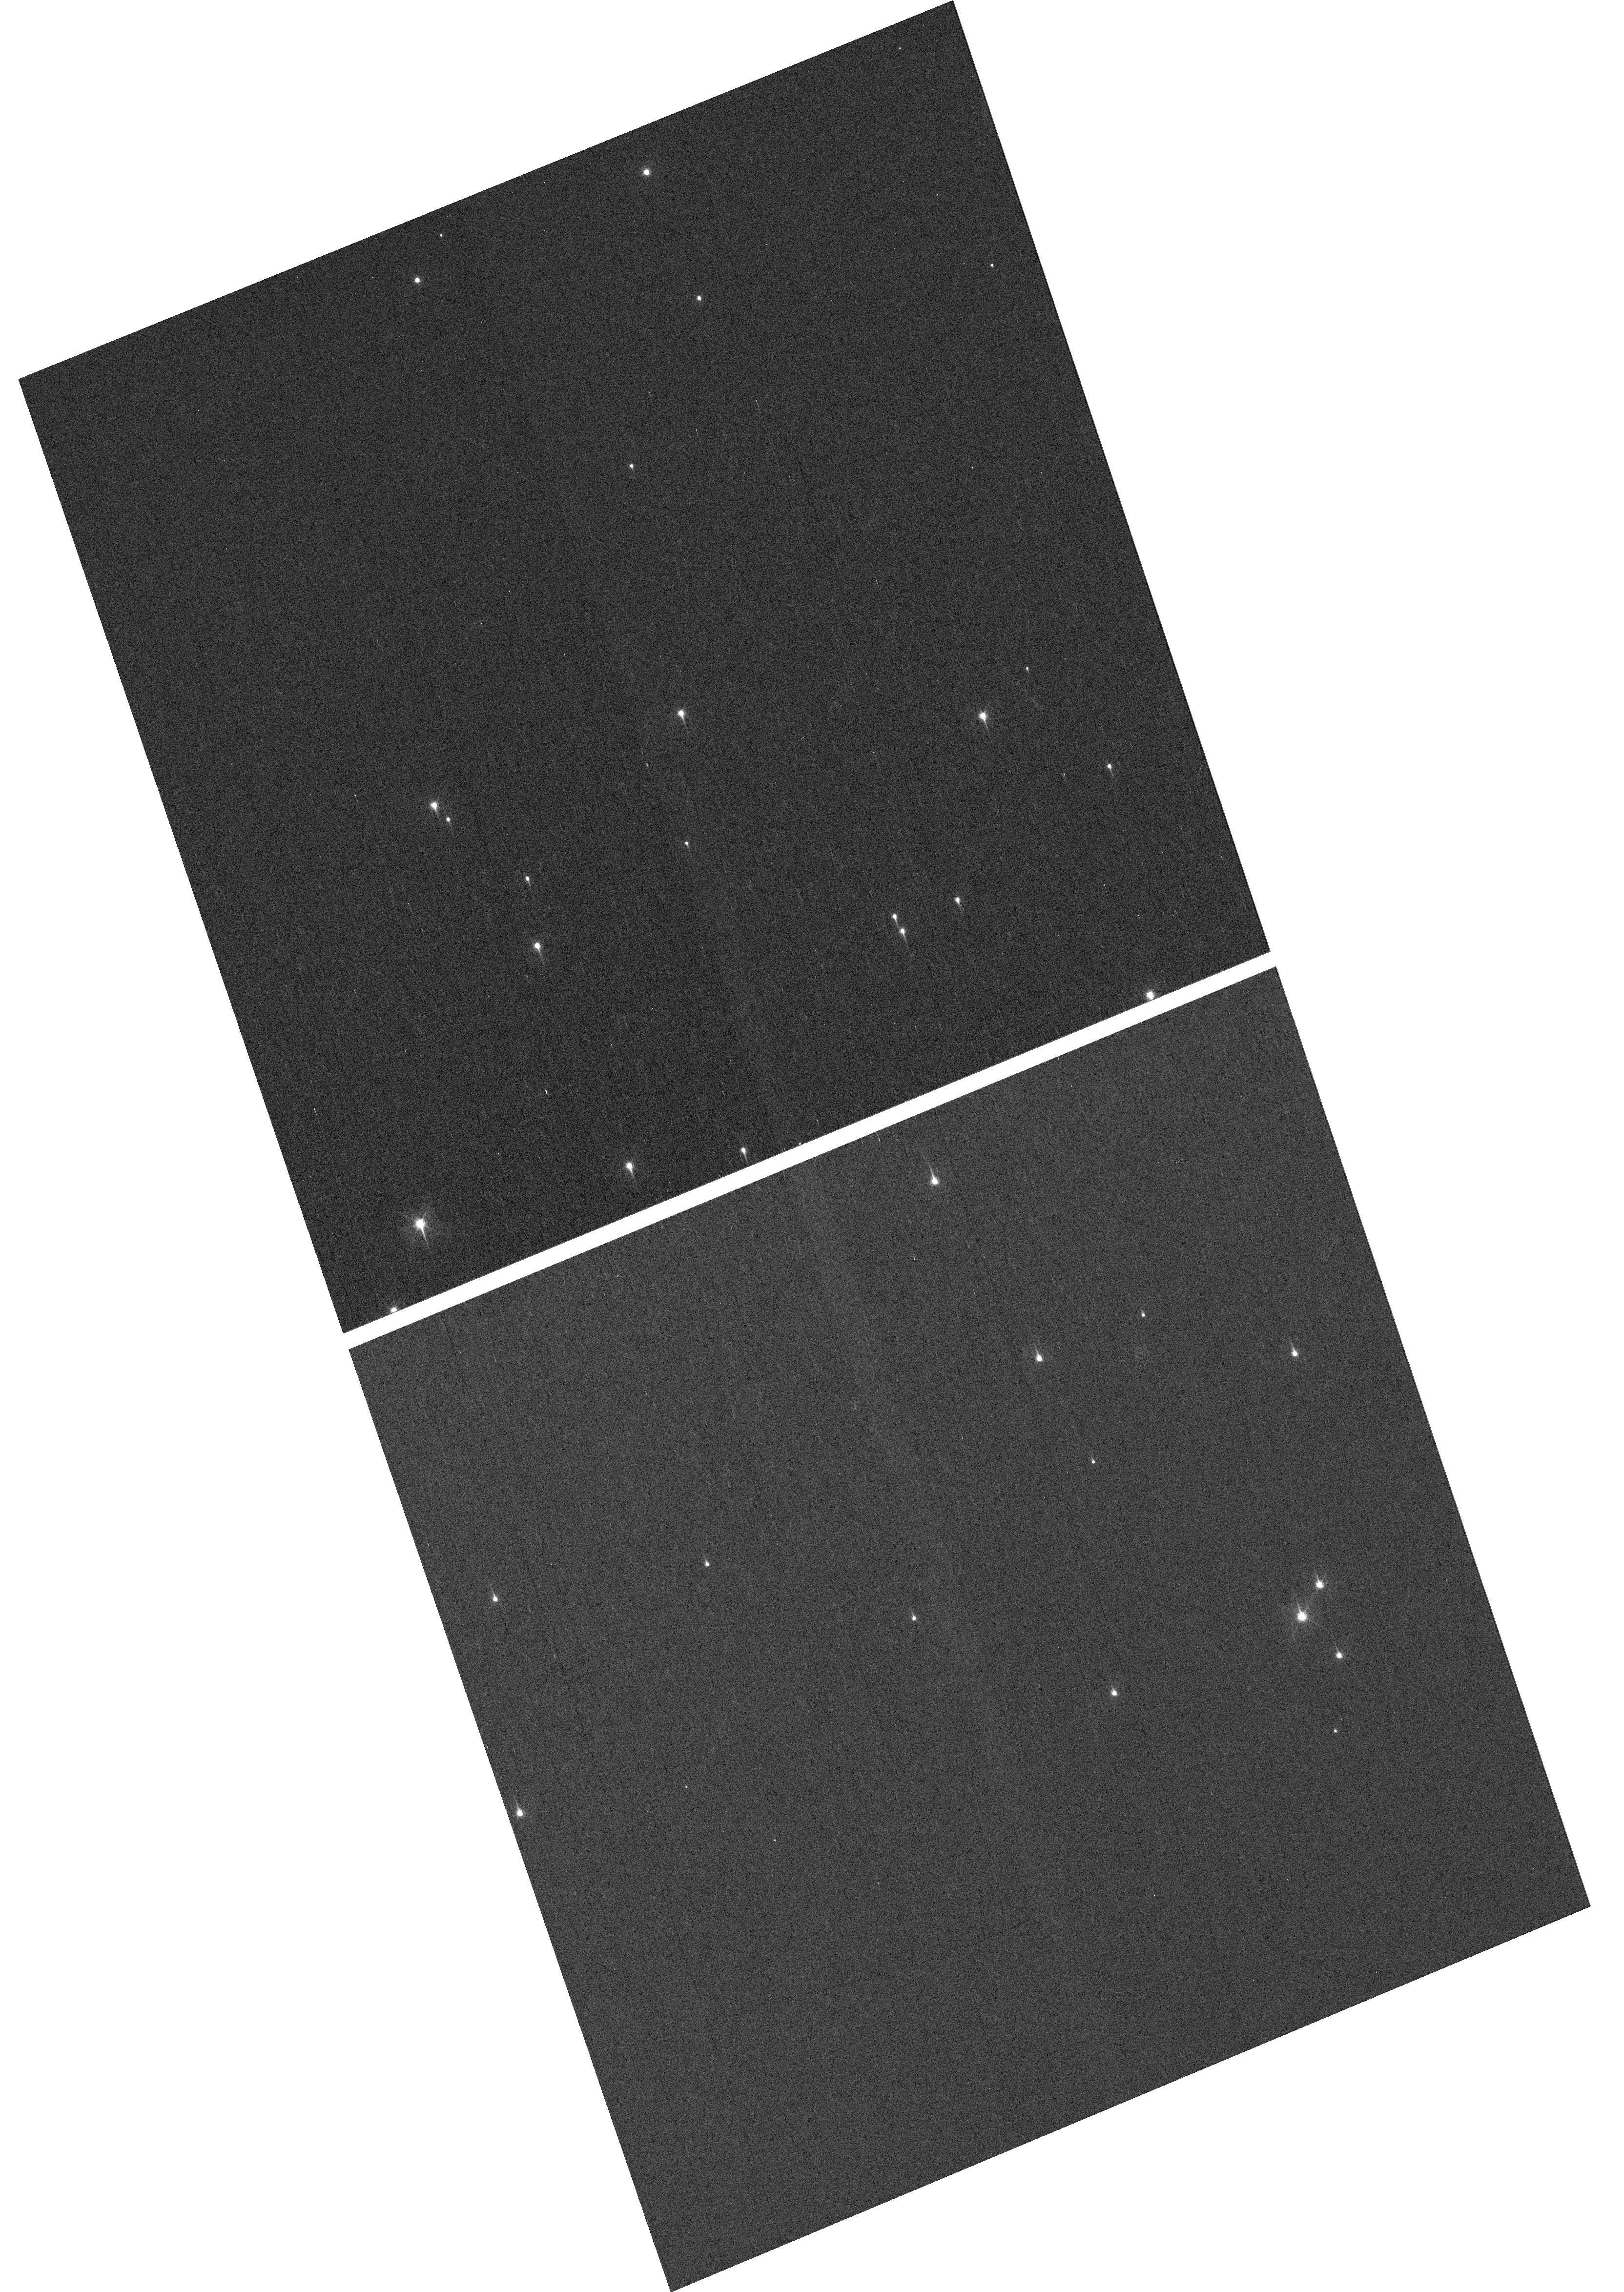
Target: NGC-188-DENSE
Instrument: WFC3/UVIS
Filter: F410M
Exposure: 7 min
Observation ID: hst_17258_03_wfc3_uvis_f410m_if2u03

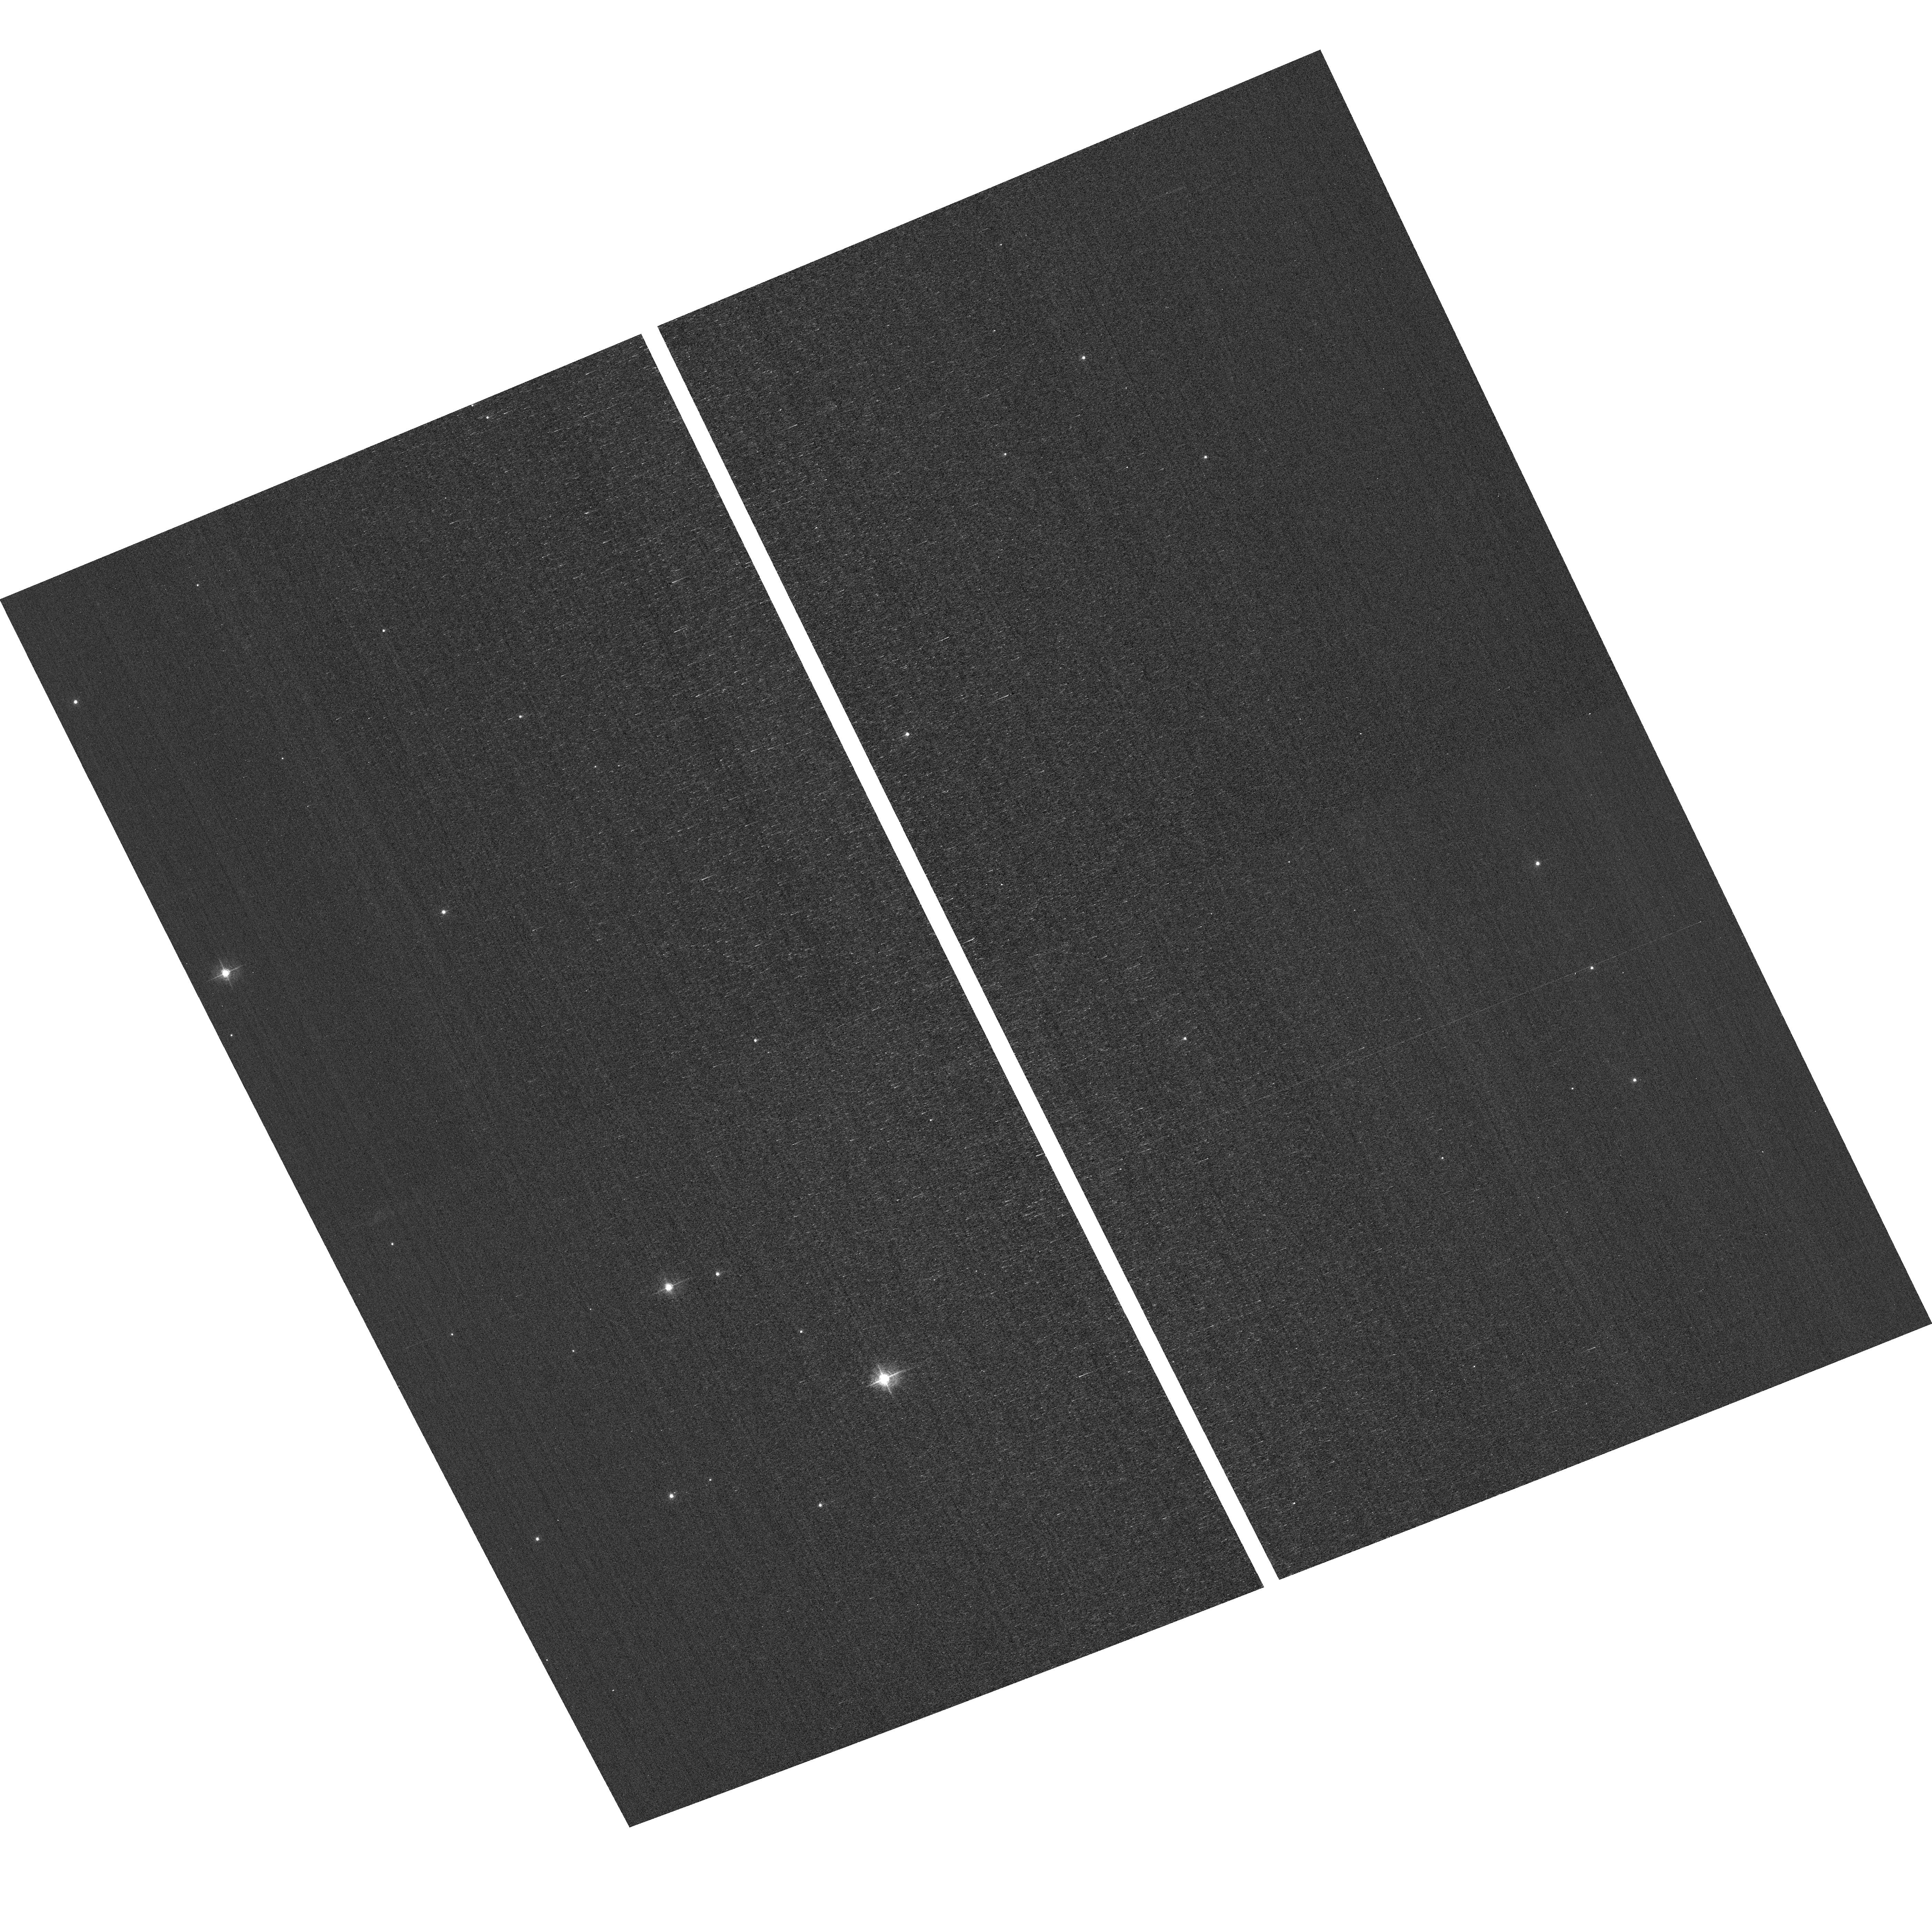
Target: field at RA 11.476°, Dec 85.348°
Instrument: ACS/WFC
Filter: F502N
Exposure: 3 min
Observation ID: hst_17258_01_acs_wfc_f502n_jf2u01

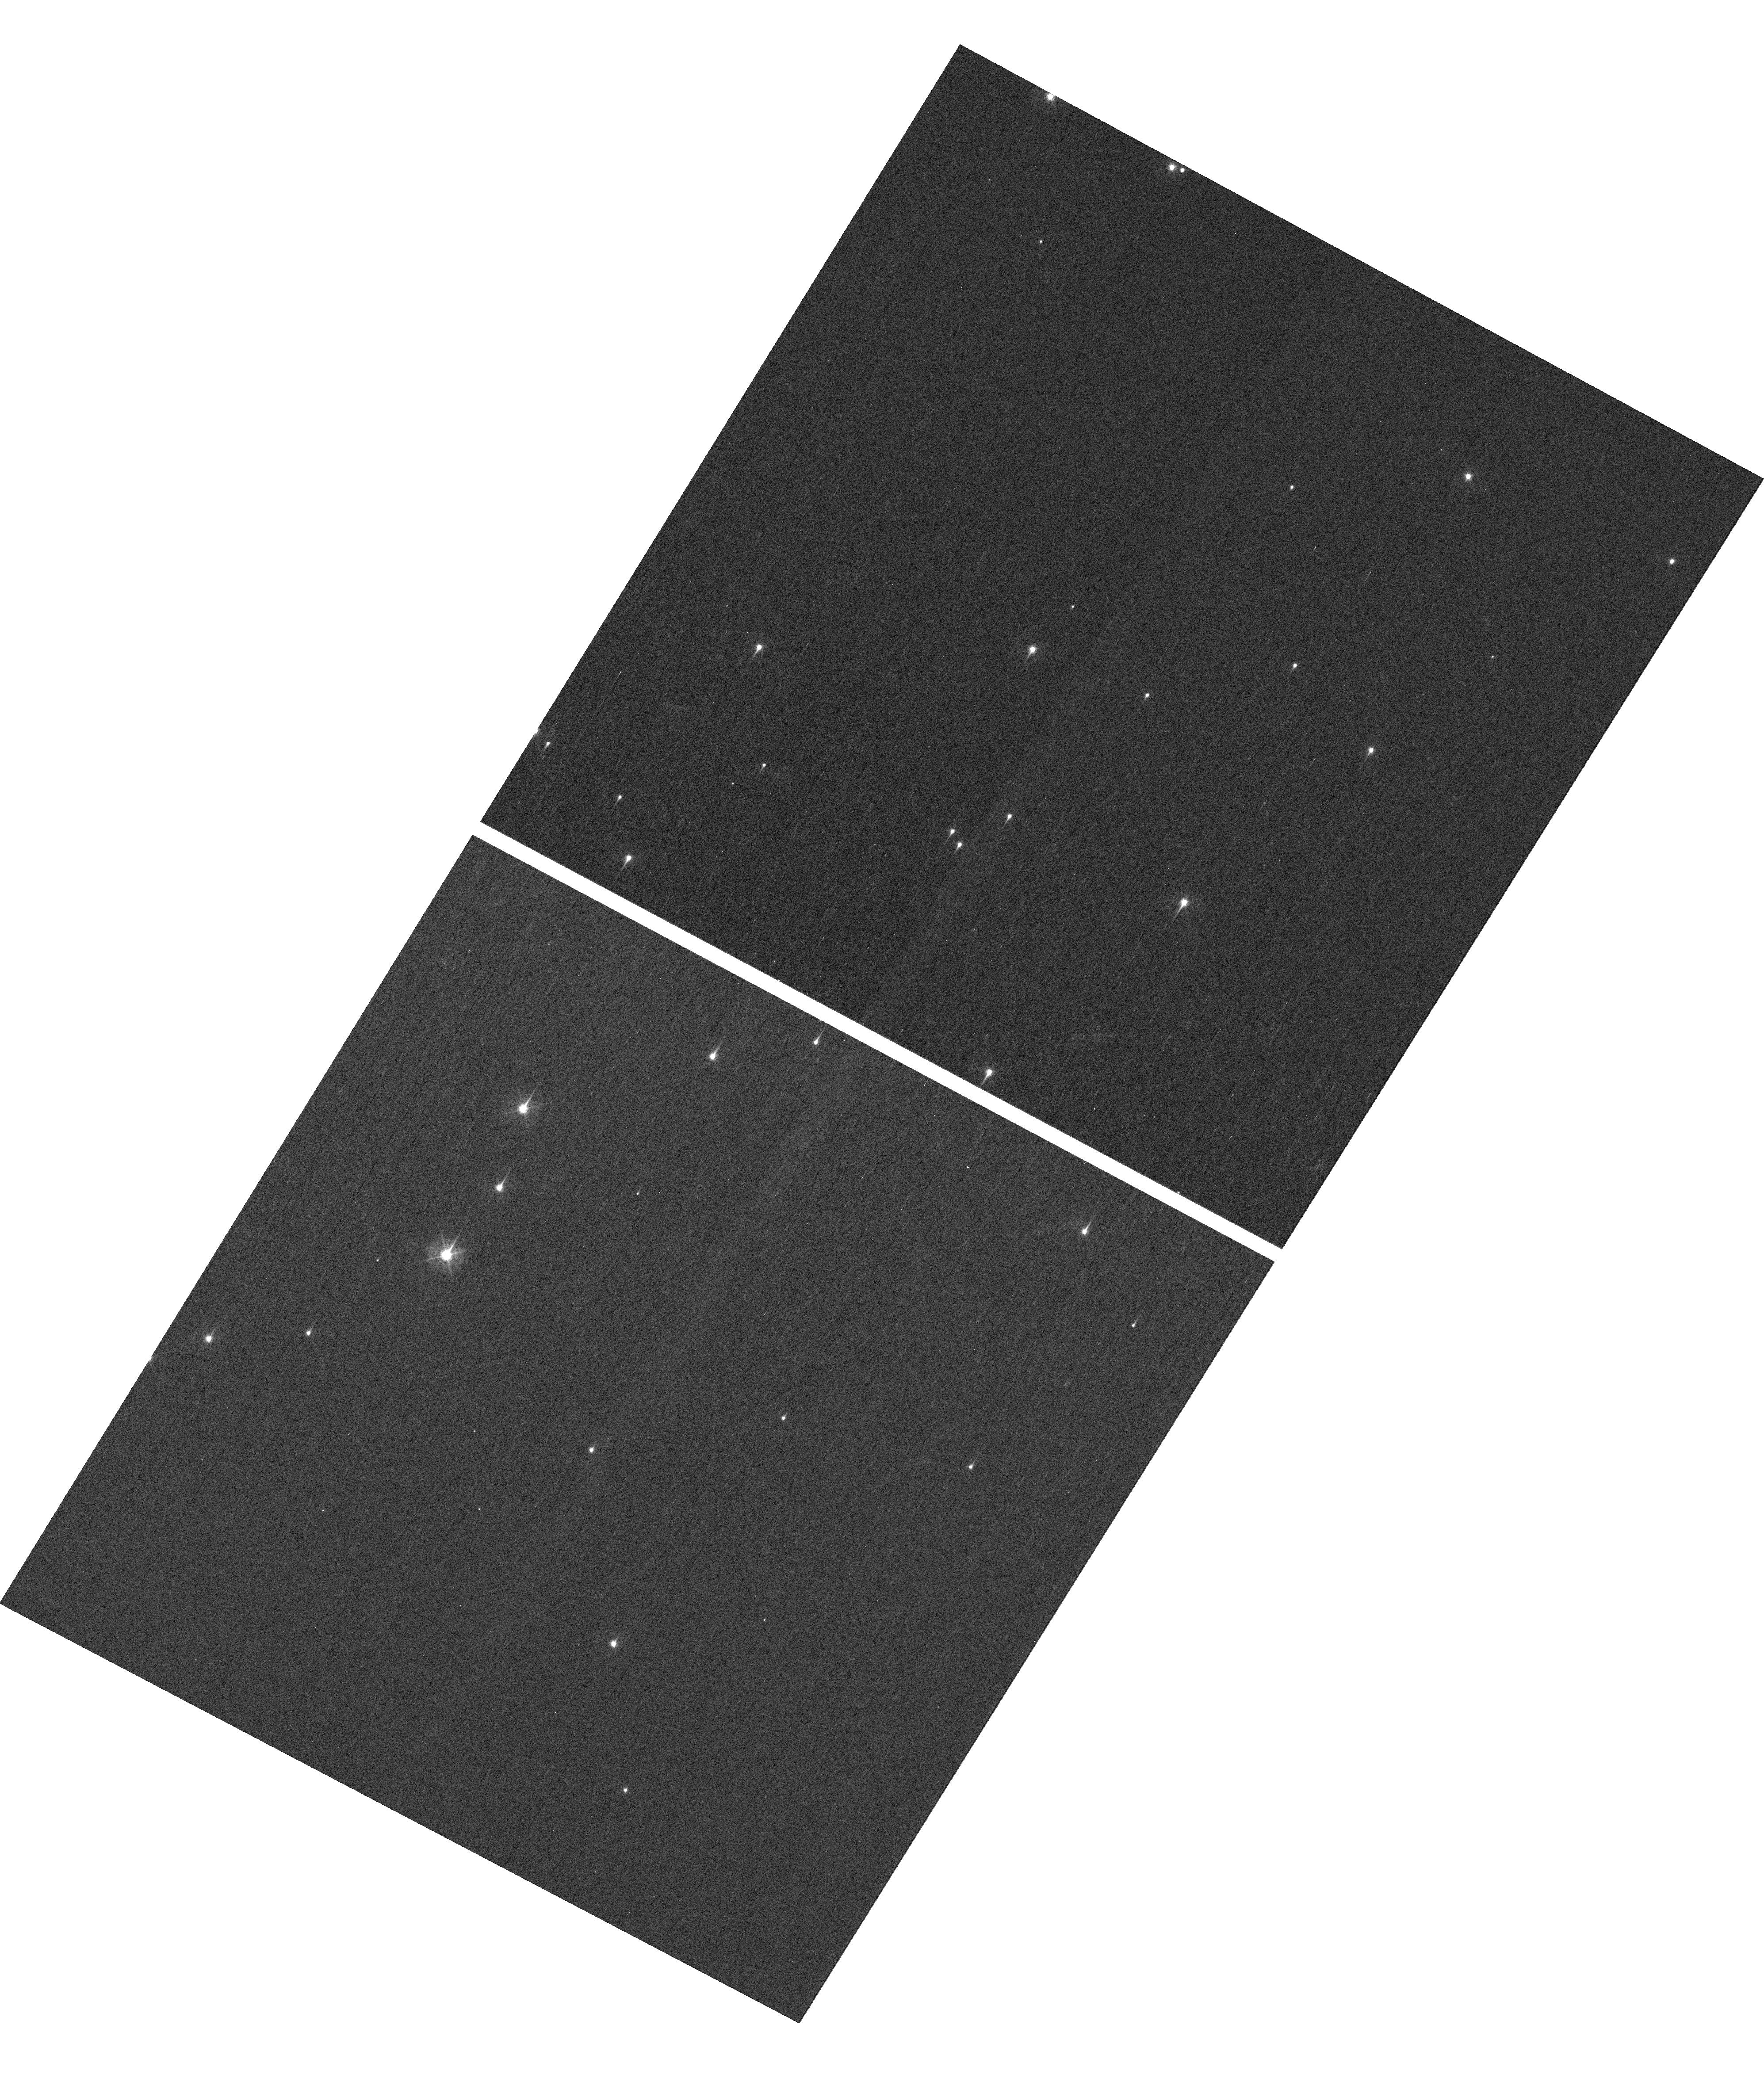
Target: NGC-188-DENSE
Instrument: WFC3/UVIS
Filter: F410M
Exposure: 7 min
Observation ID: hst_17258_04_wfc3_uvis_f410m_if2u04

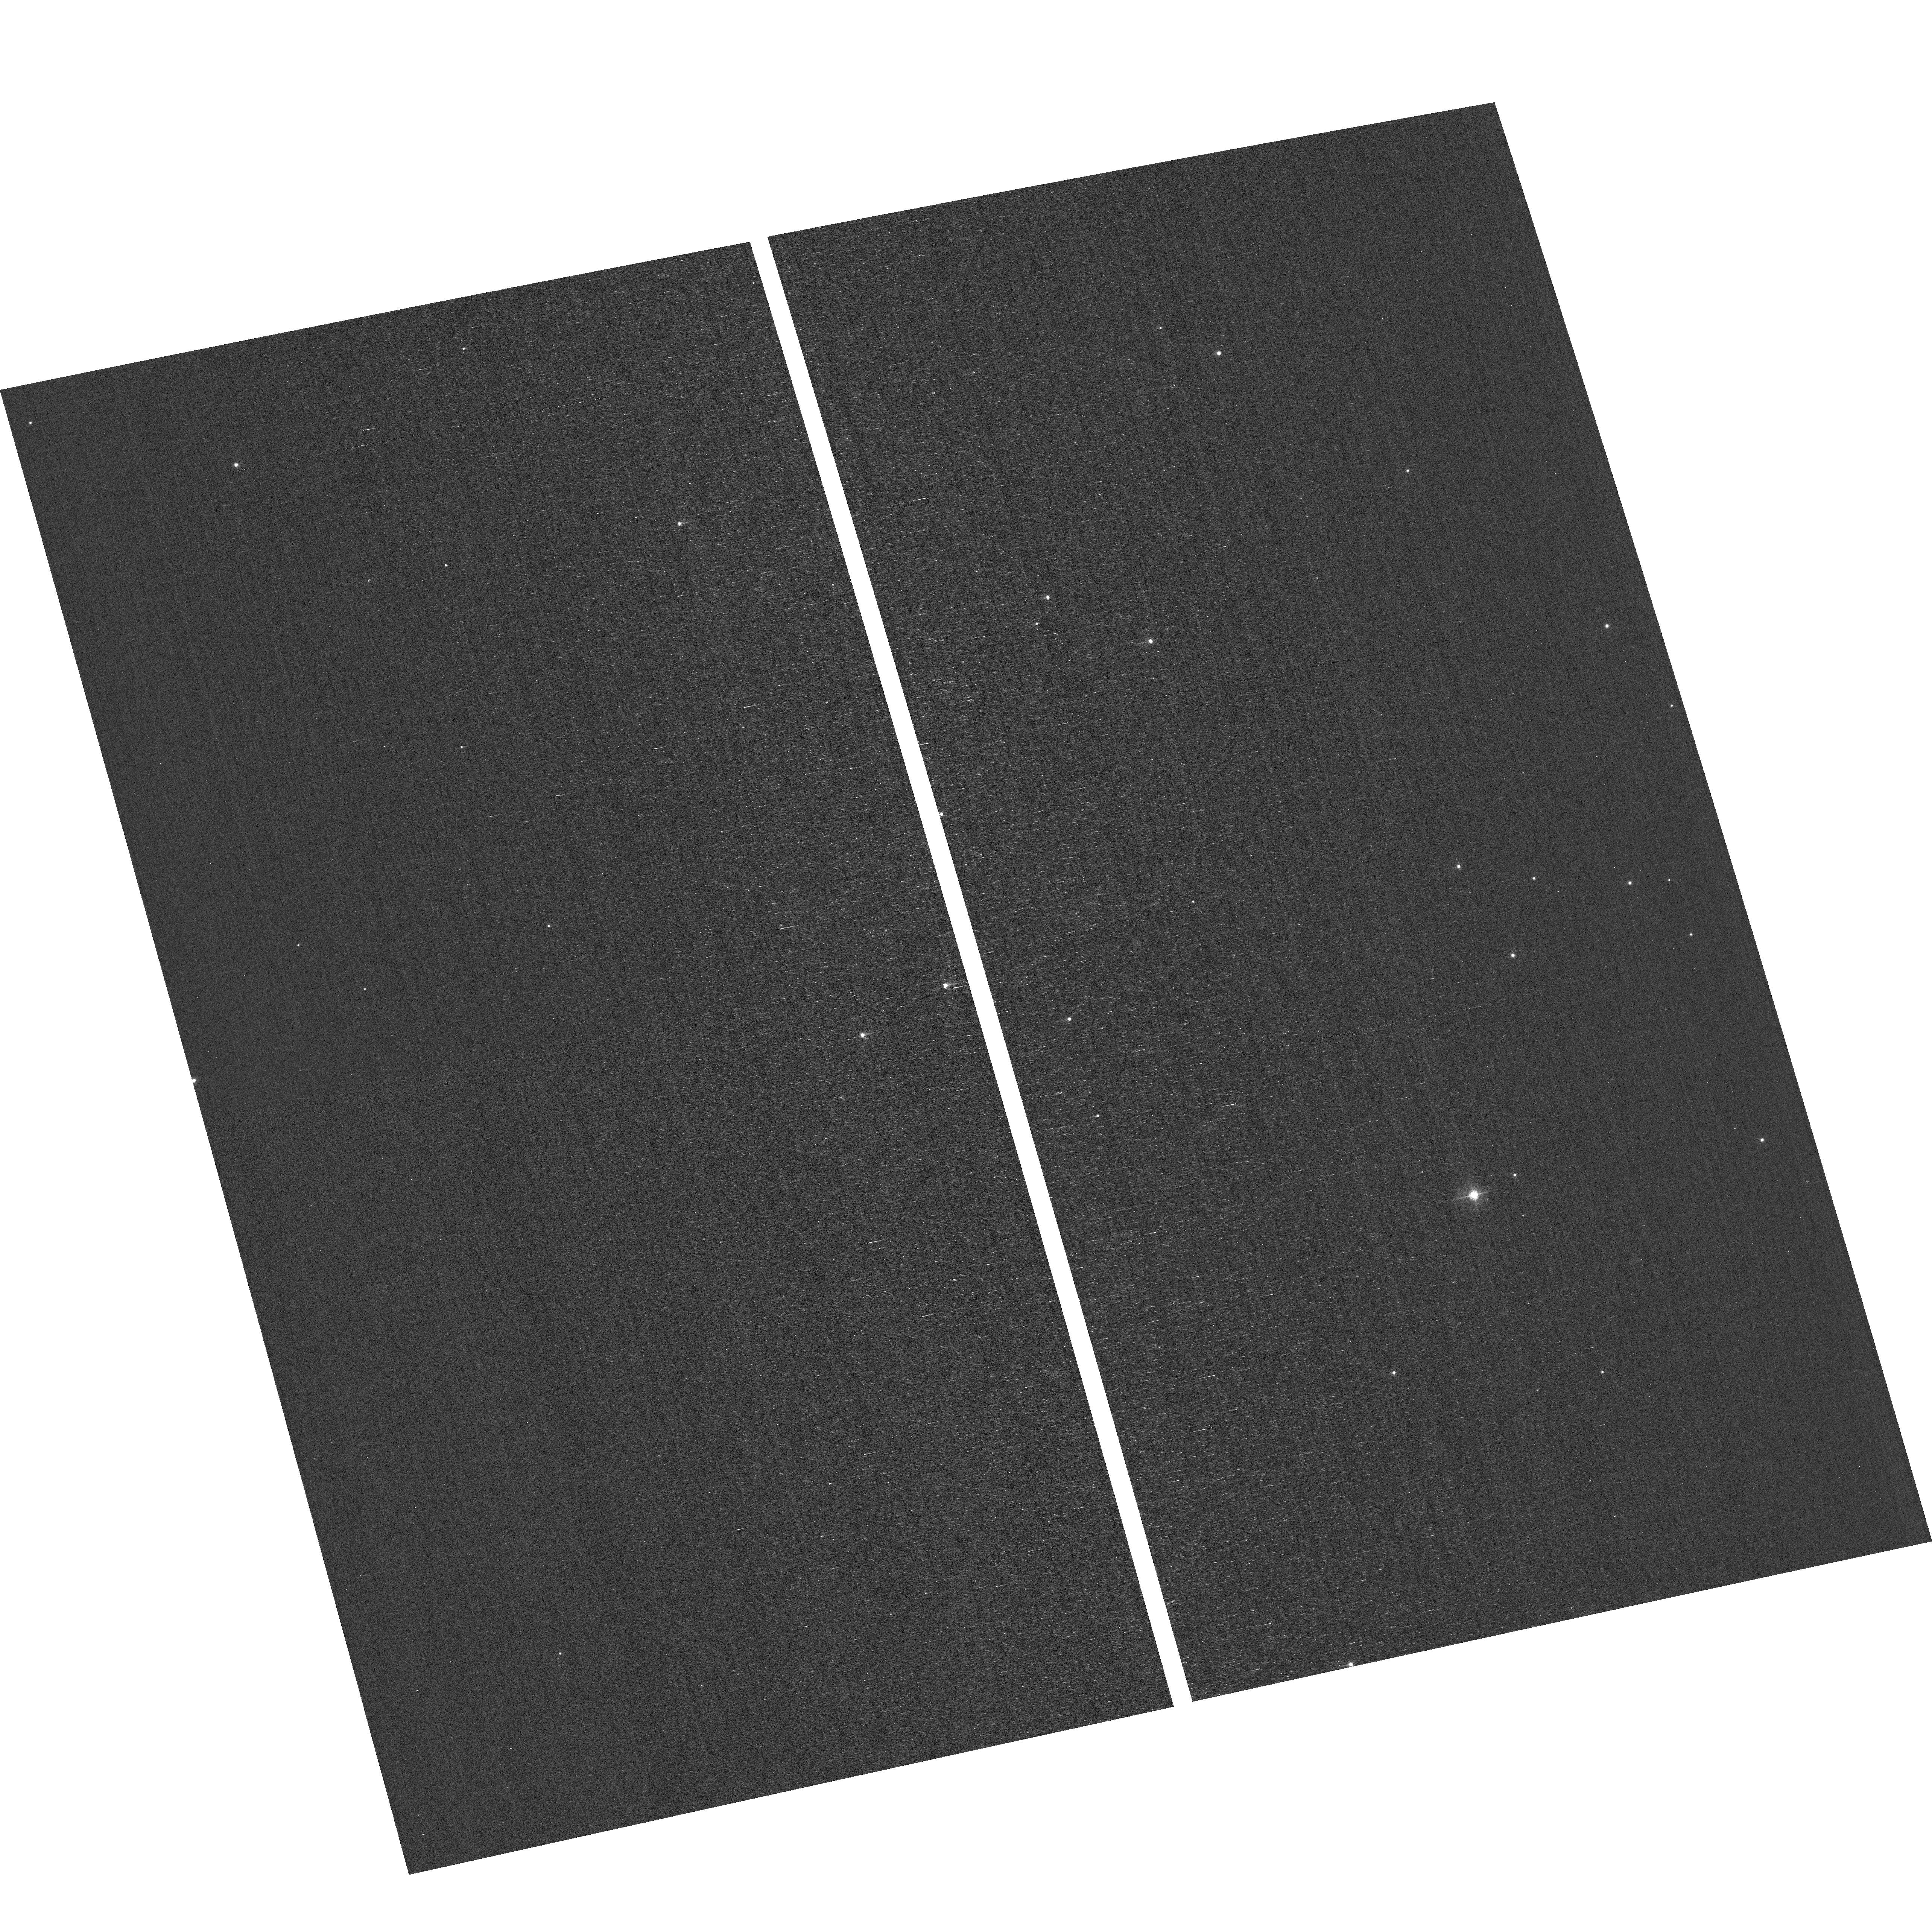
Target: field at RA 12.438°, Dec 85.168°
Instrument: ACS/WFC
Filter: F502N
Exposure: 3 min
Observation ID: hst_17258_04_acs_wfc_f502n_jf2u04

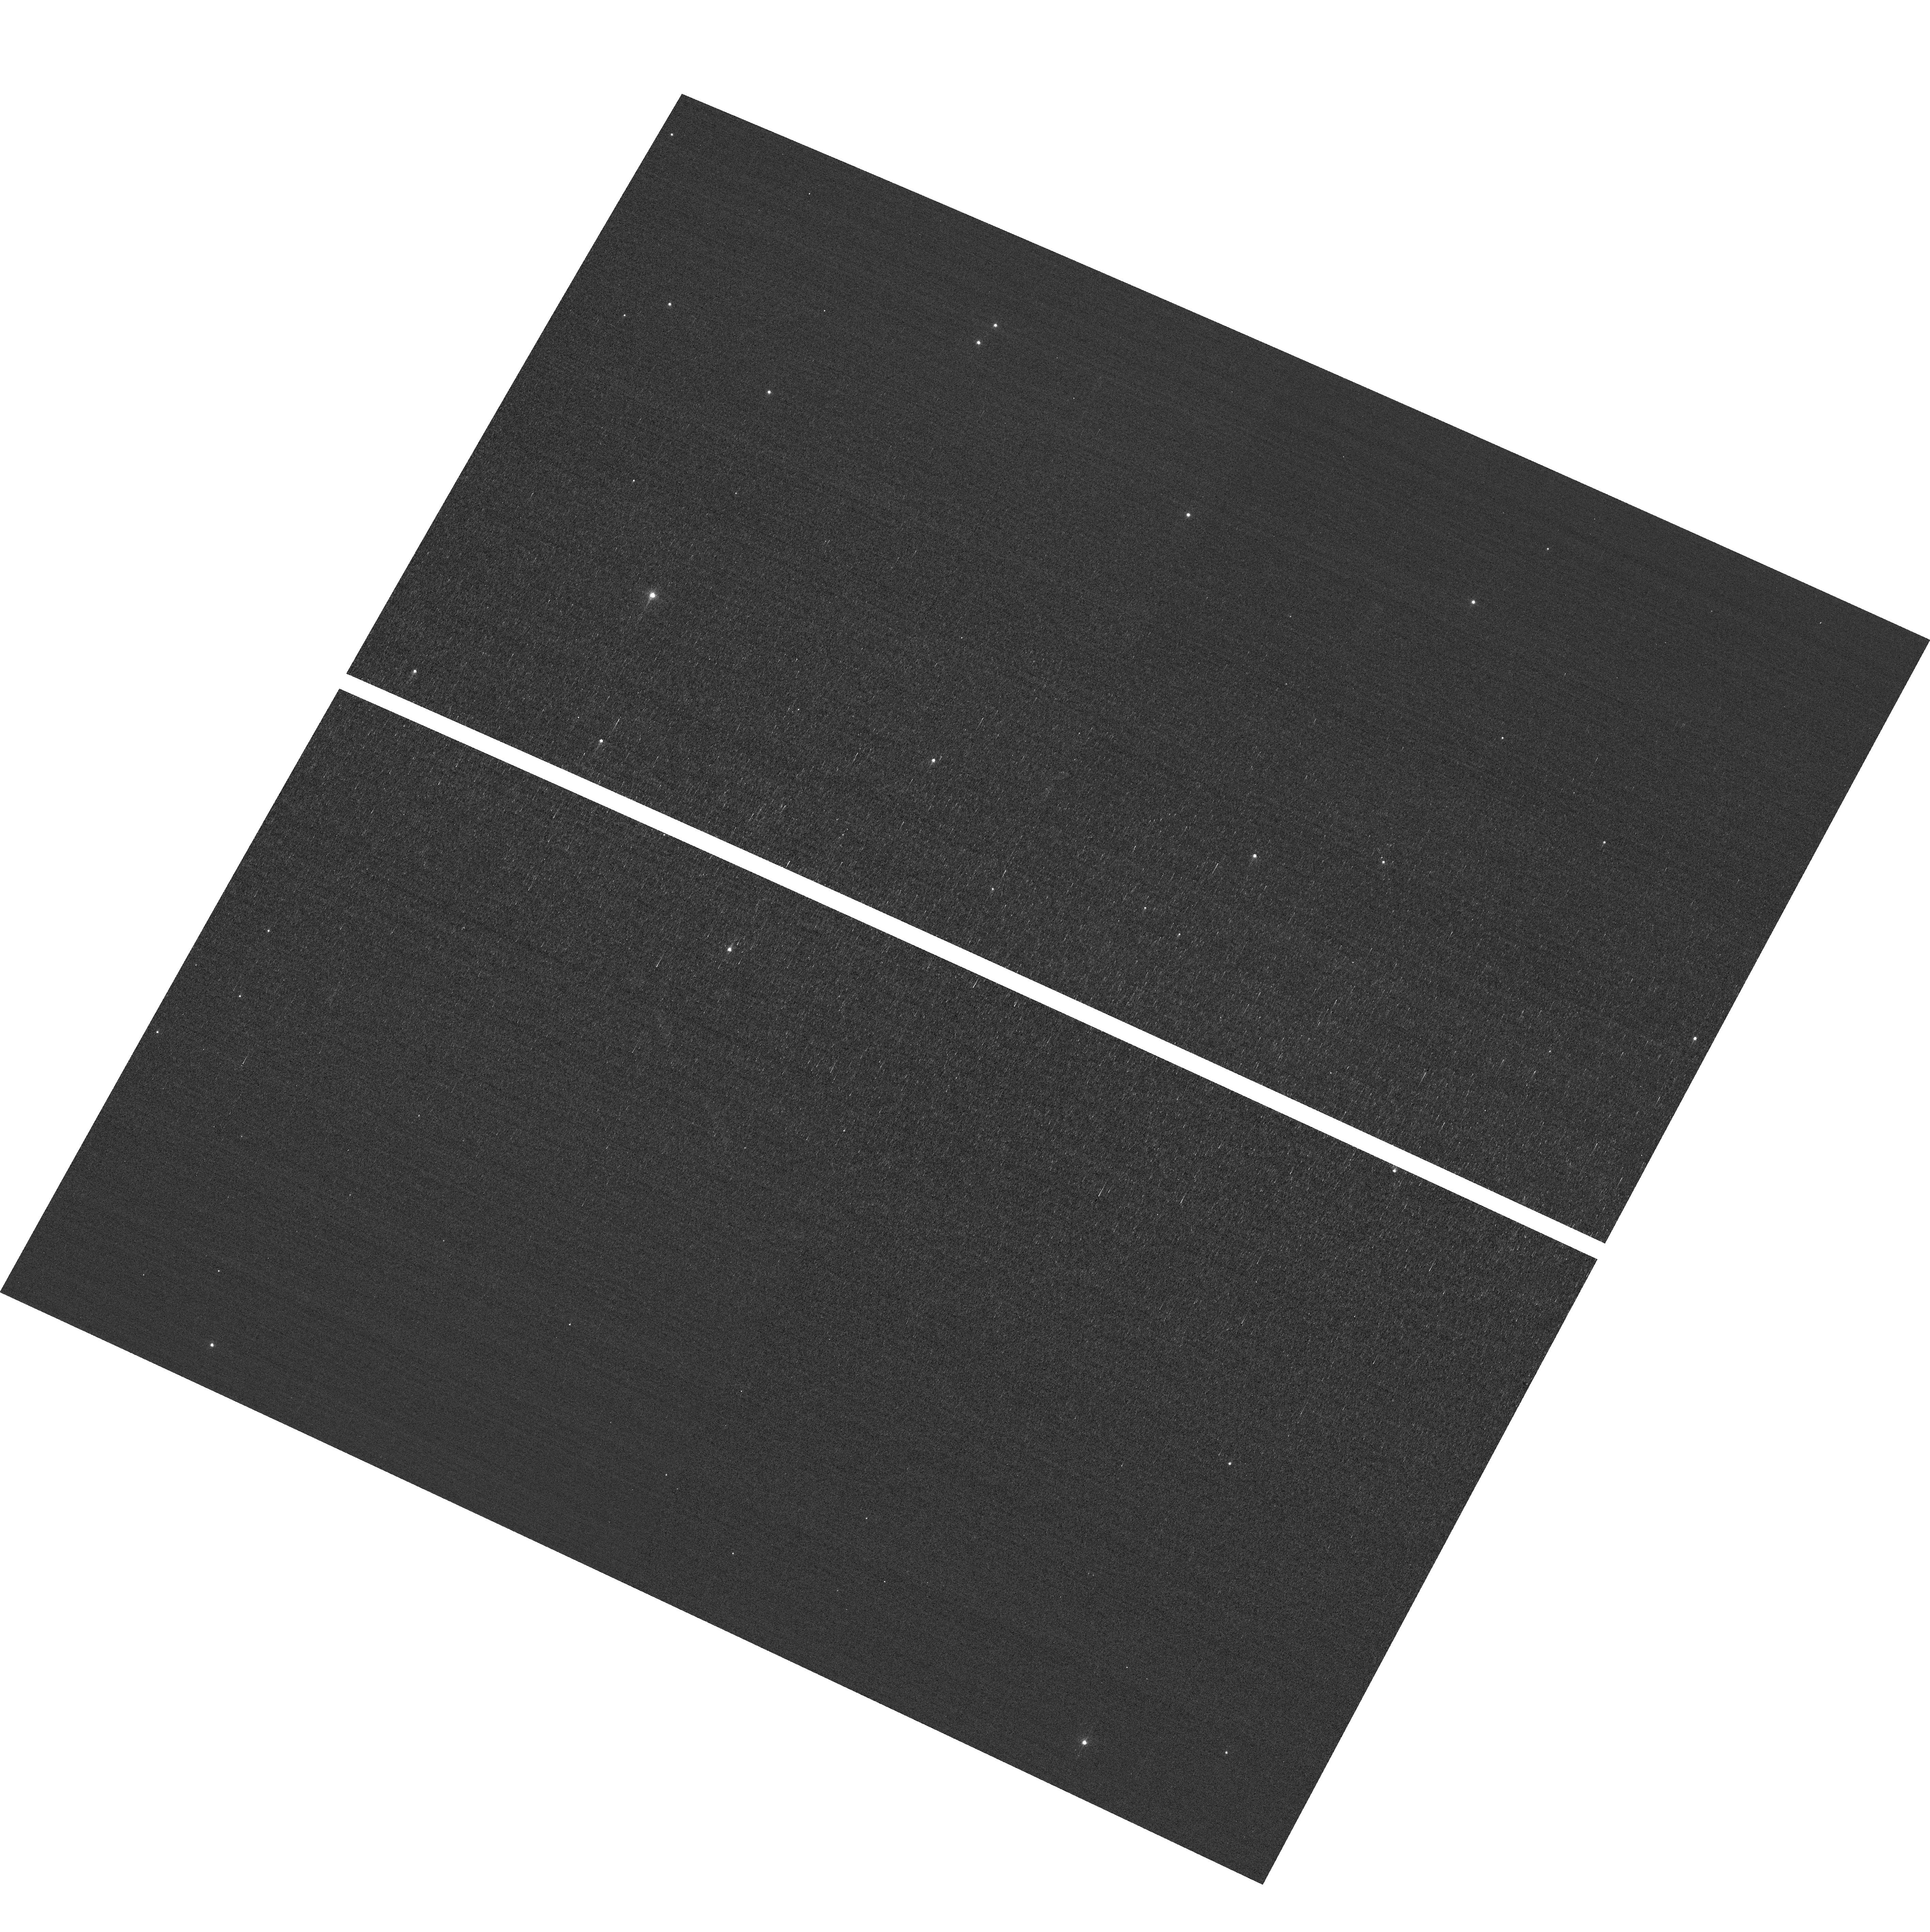
Target: field at RA 11.440°, Dec 85.162°
Instrument: ACS/WFC
Filter: F502N
Exposure: 3 min
Observation ID: hst_17258_03_acs_wfc_f502n_jf2u03

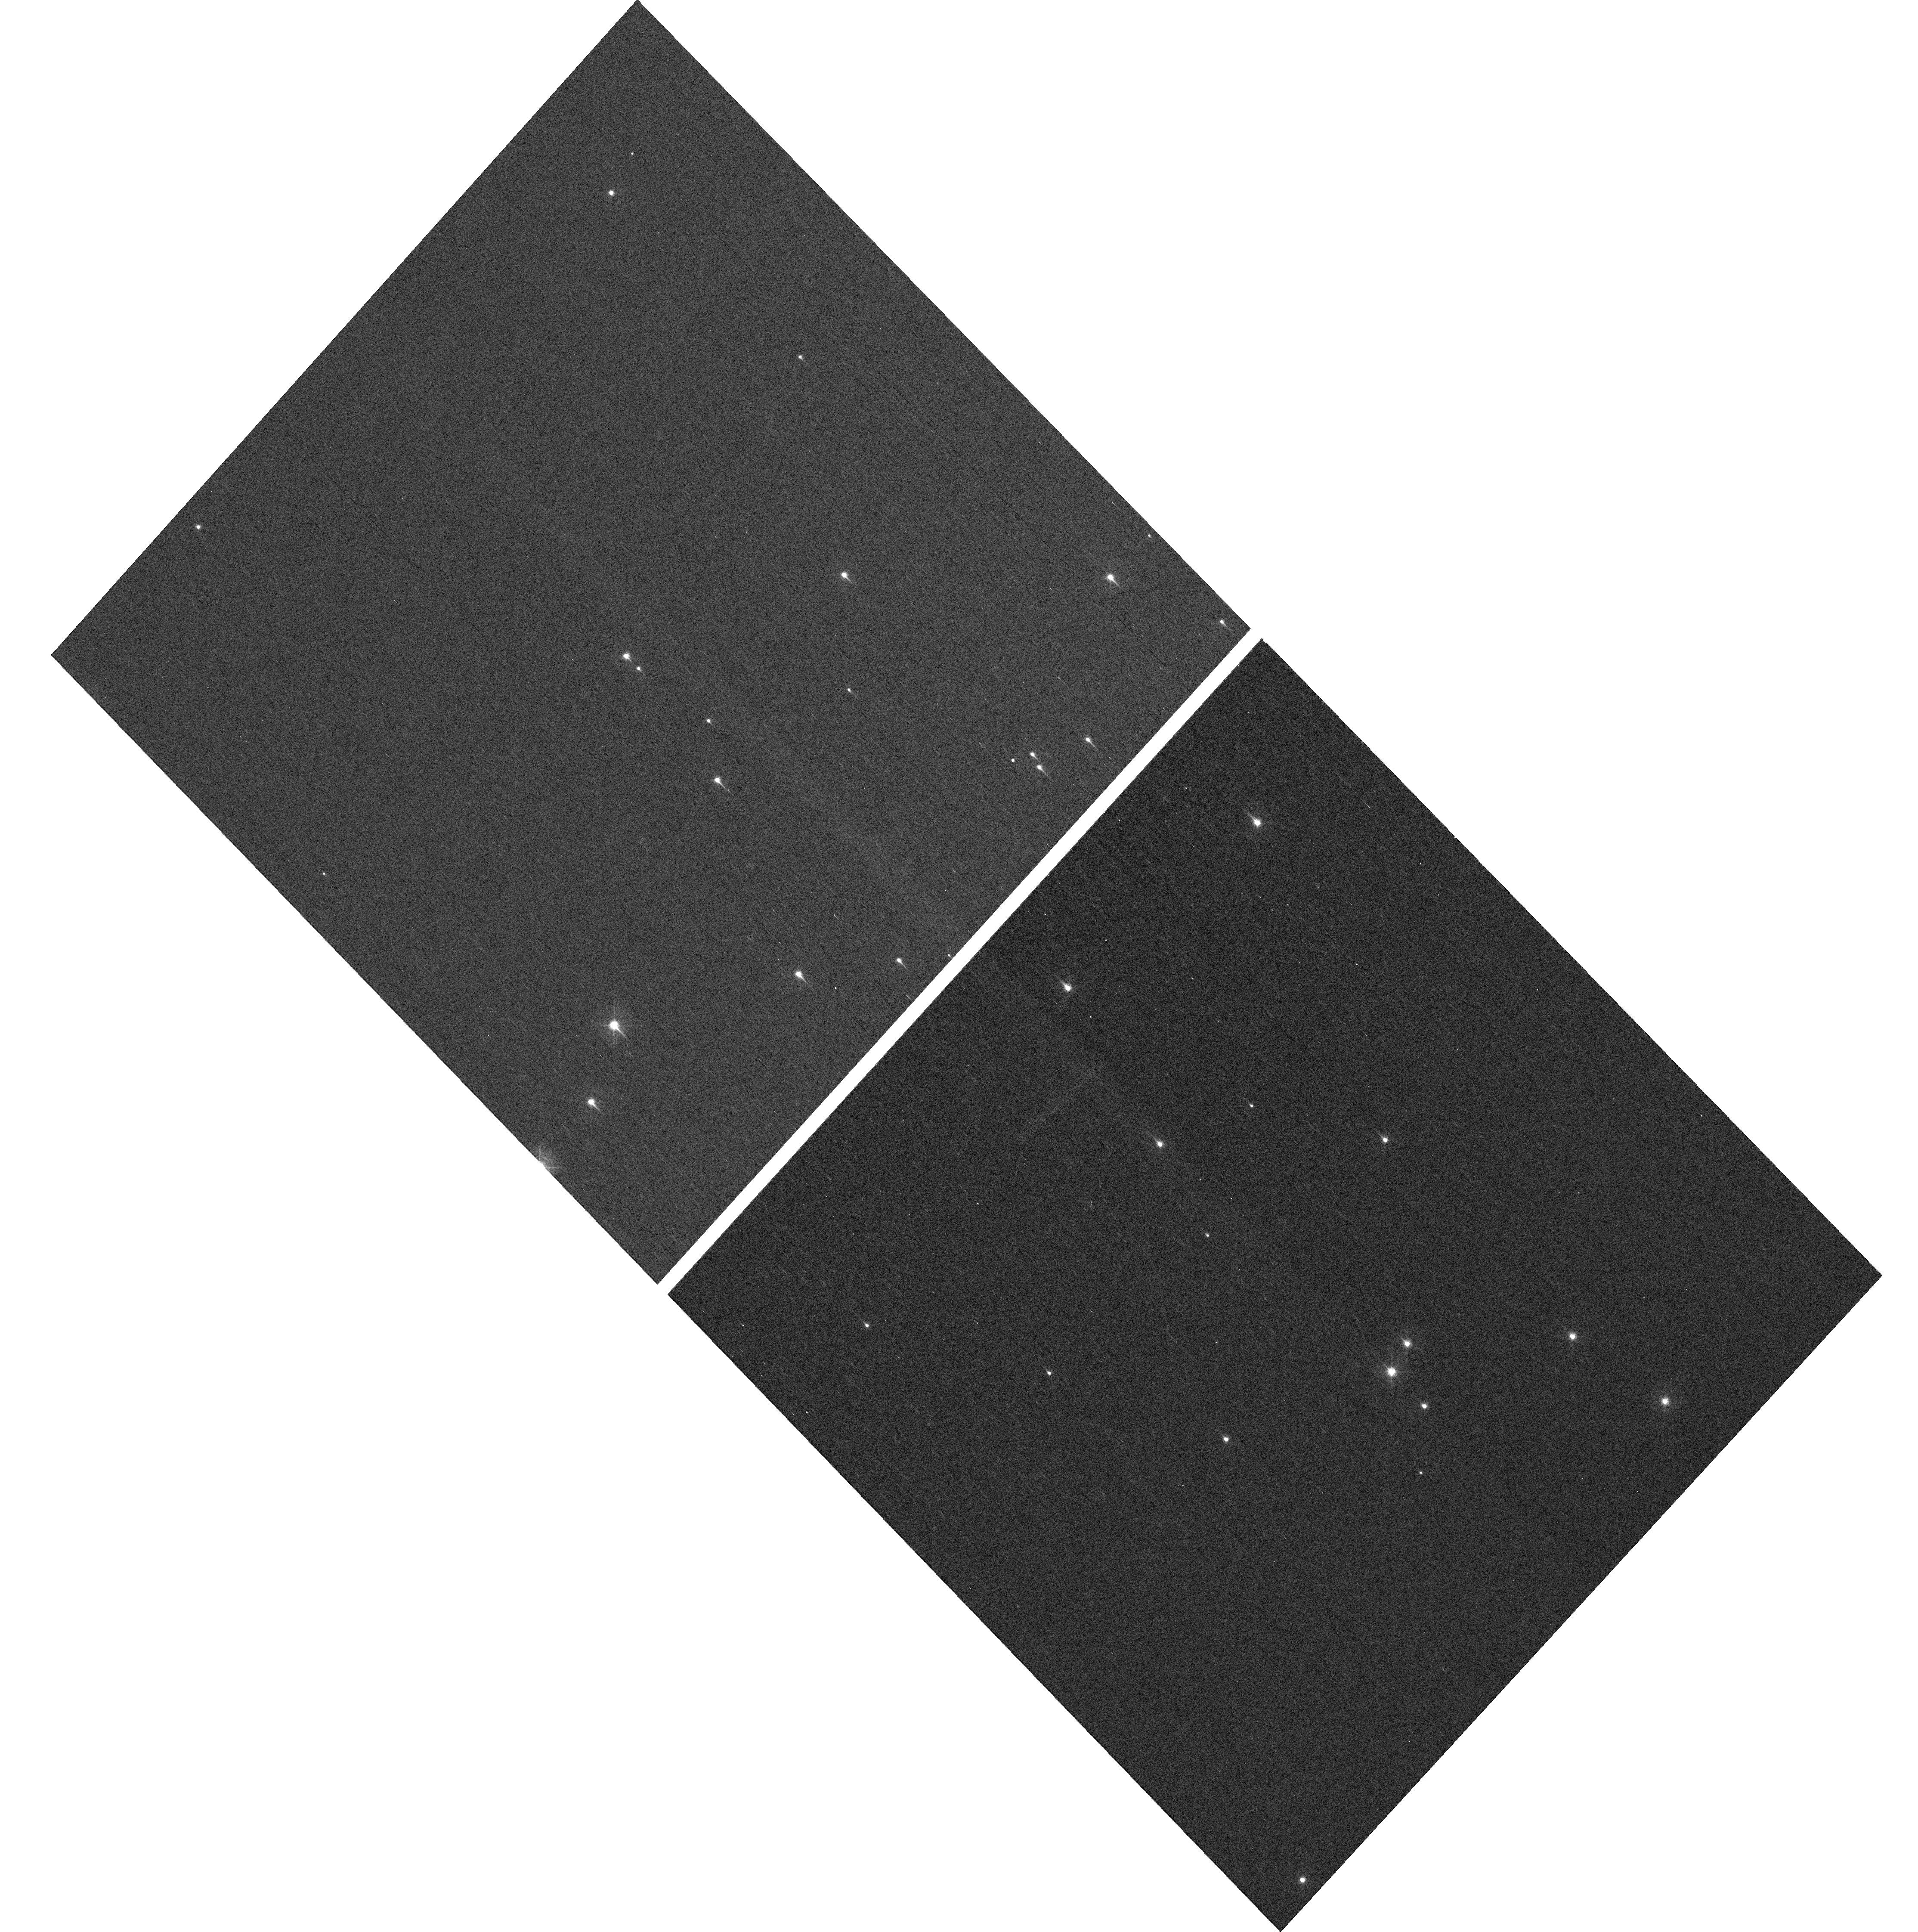
Target: NGC-188-DENSE
Instrument: WFC3/UVIS
Filter: F410M
Exposure: 7 min
Observation ID: hst_17258_06_wfc3_uvis_f410m_if2u06

HST Cycle 30 Focus & Optical Monitor (PI: Dressel, Linda L.)

Utilize WFC3/UVIS and ACS/WFC in parallel to observe stellar cluster members with multiple exposures over an orbit. Phase retrieval performed on the PSF in each image will be used to measure focus, with the ability to explore apparent coma, astigmatism, and third order spherical changes in WFC3. The goals are to 1) monitor the optical telescope assembly focal length for the purposes of maintaining focus within science tolerances and 2) determine focus offsets between the imagers and identify any science instrument-specific focus behavior and dependencies.